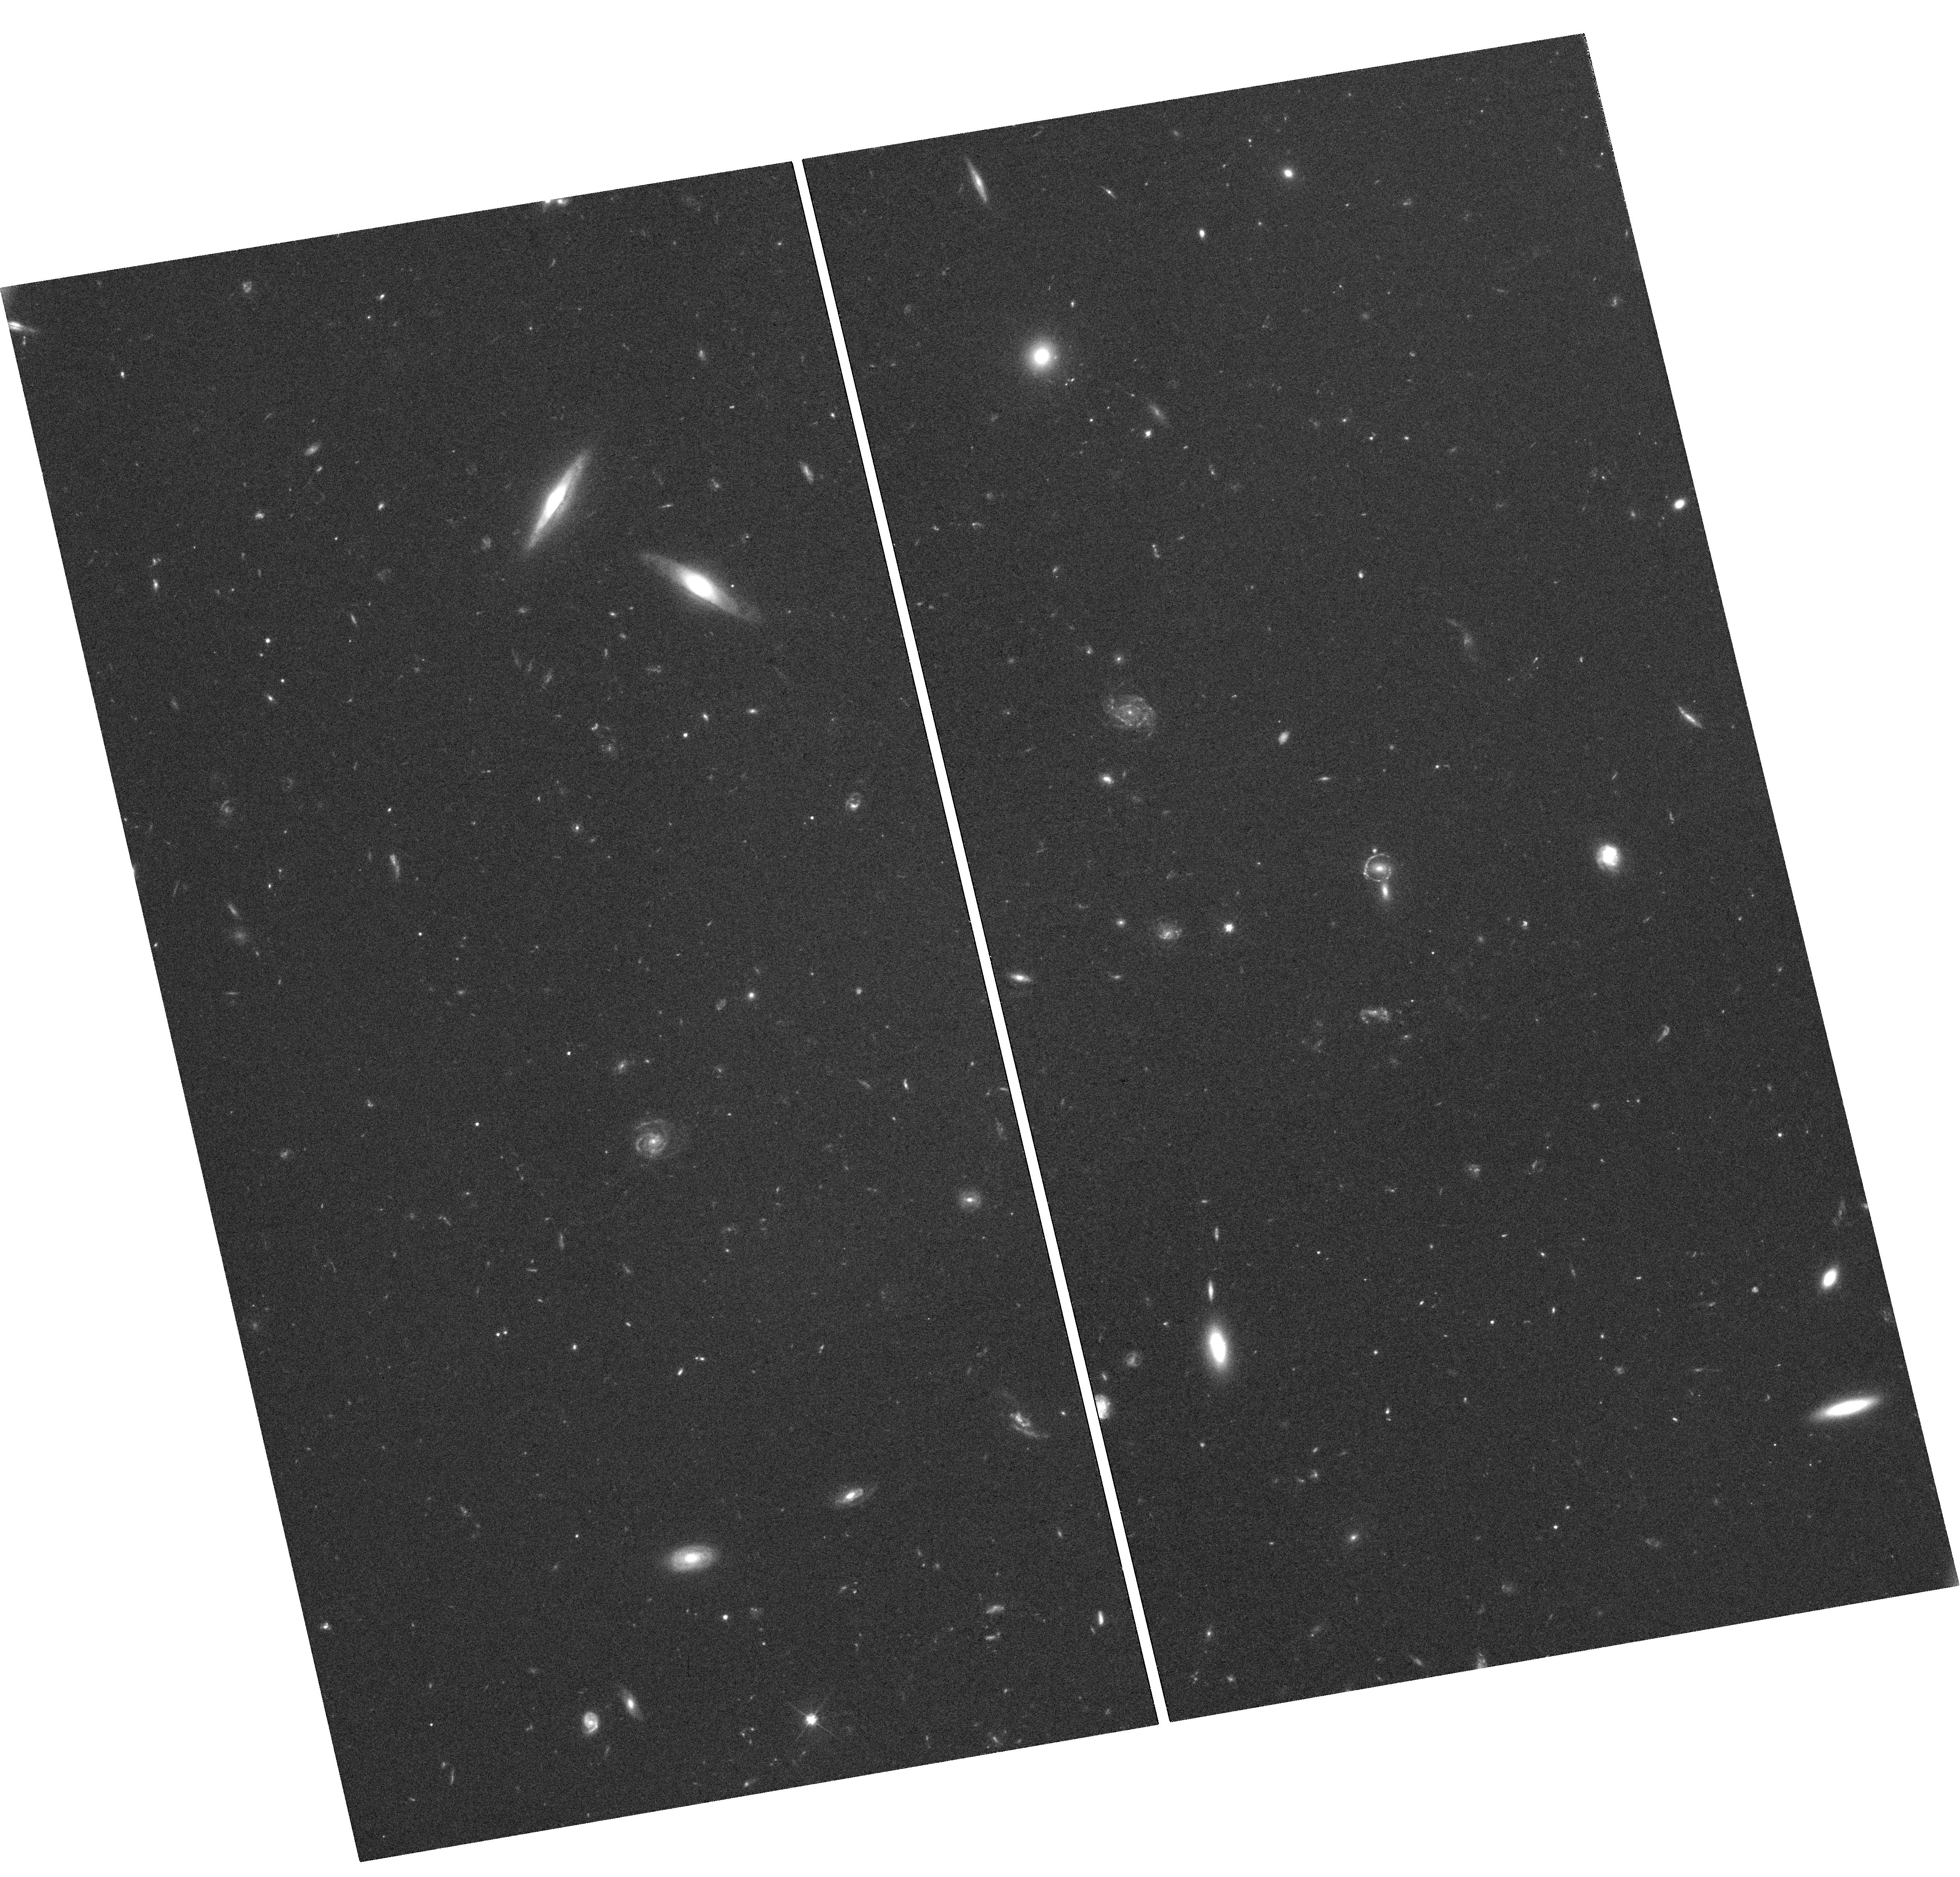
Target: SDSSJ0113+0250. Instrument: WFC3/UVIS. Filter: F606W. Exposure: 1.4 h. Observation ID: hst_15923_02_wfc3_uvis_f606w_ie5h02

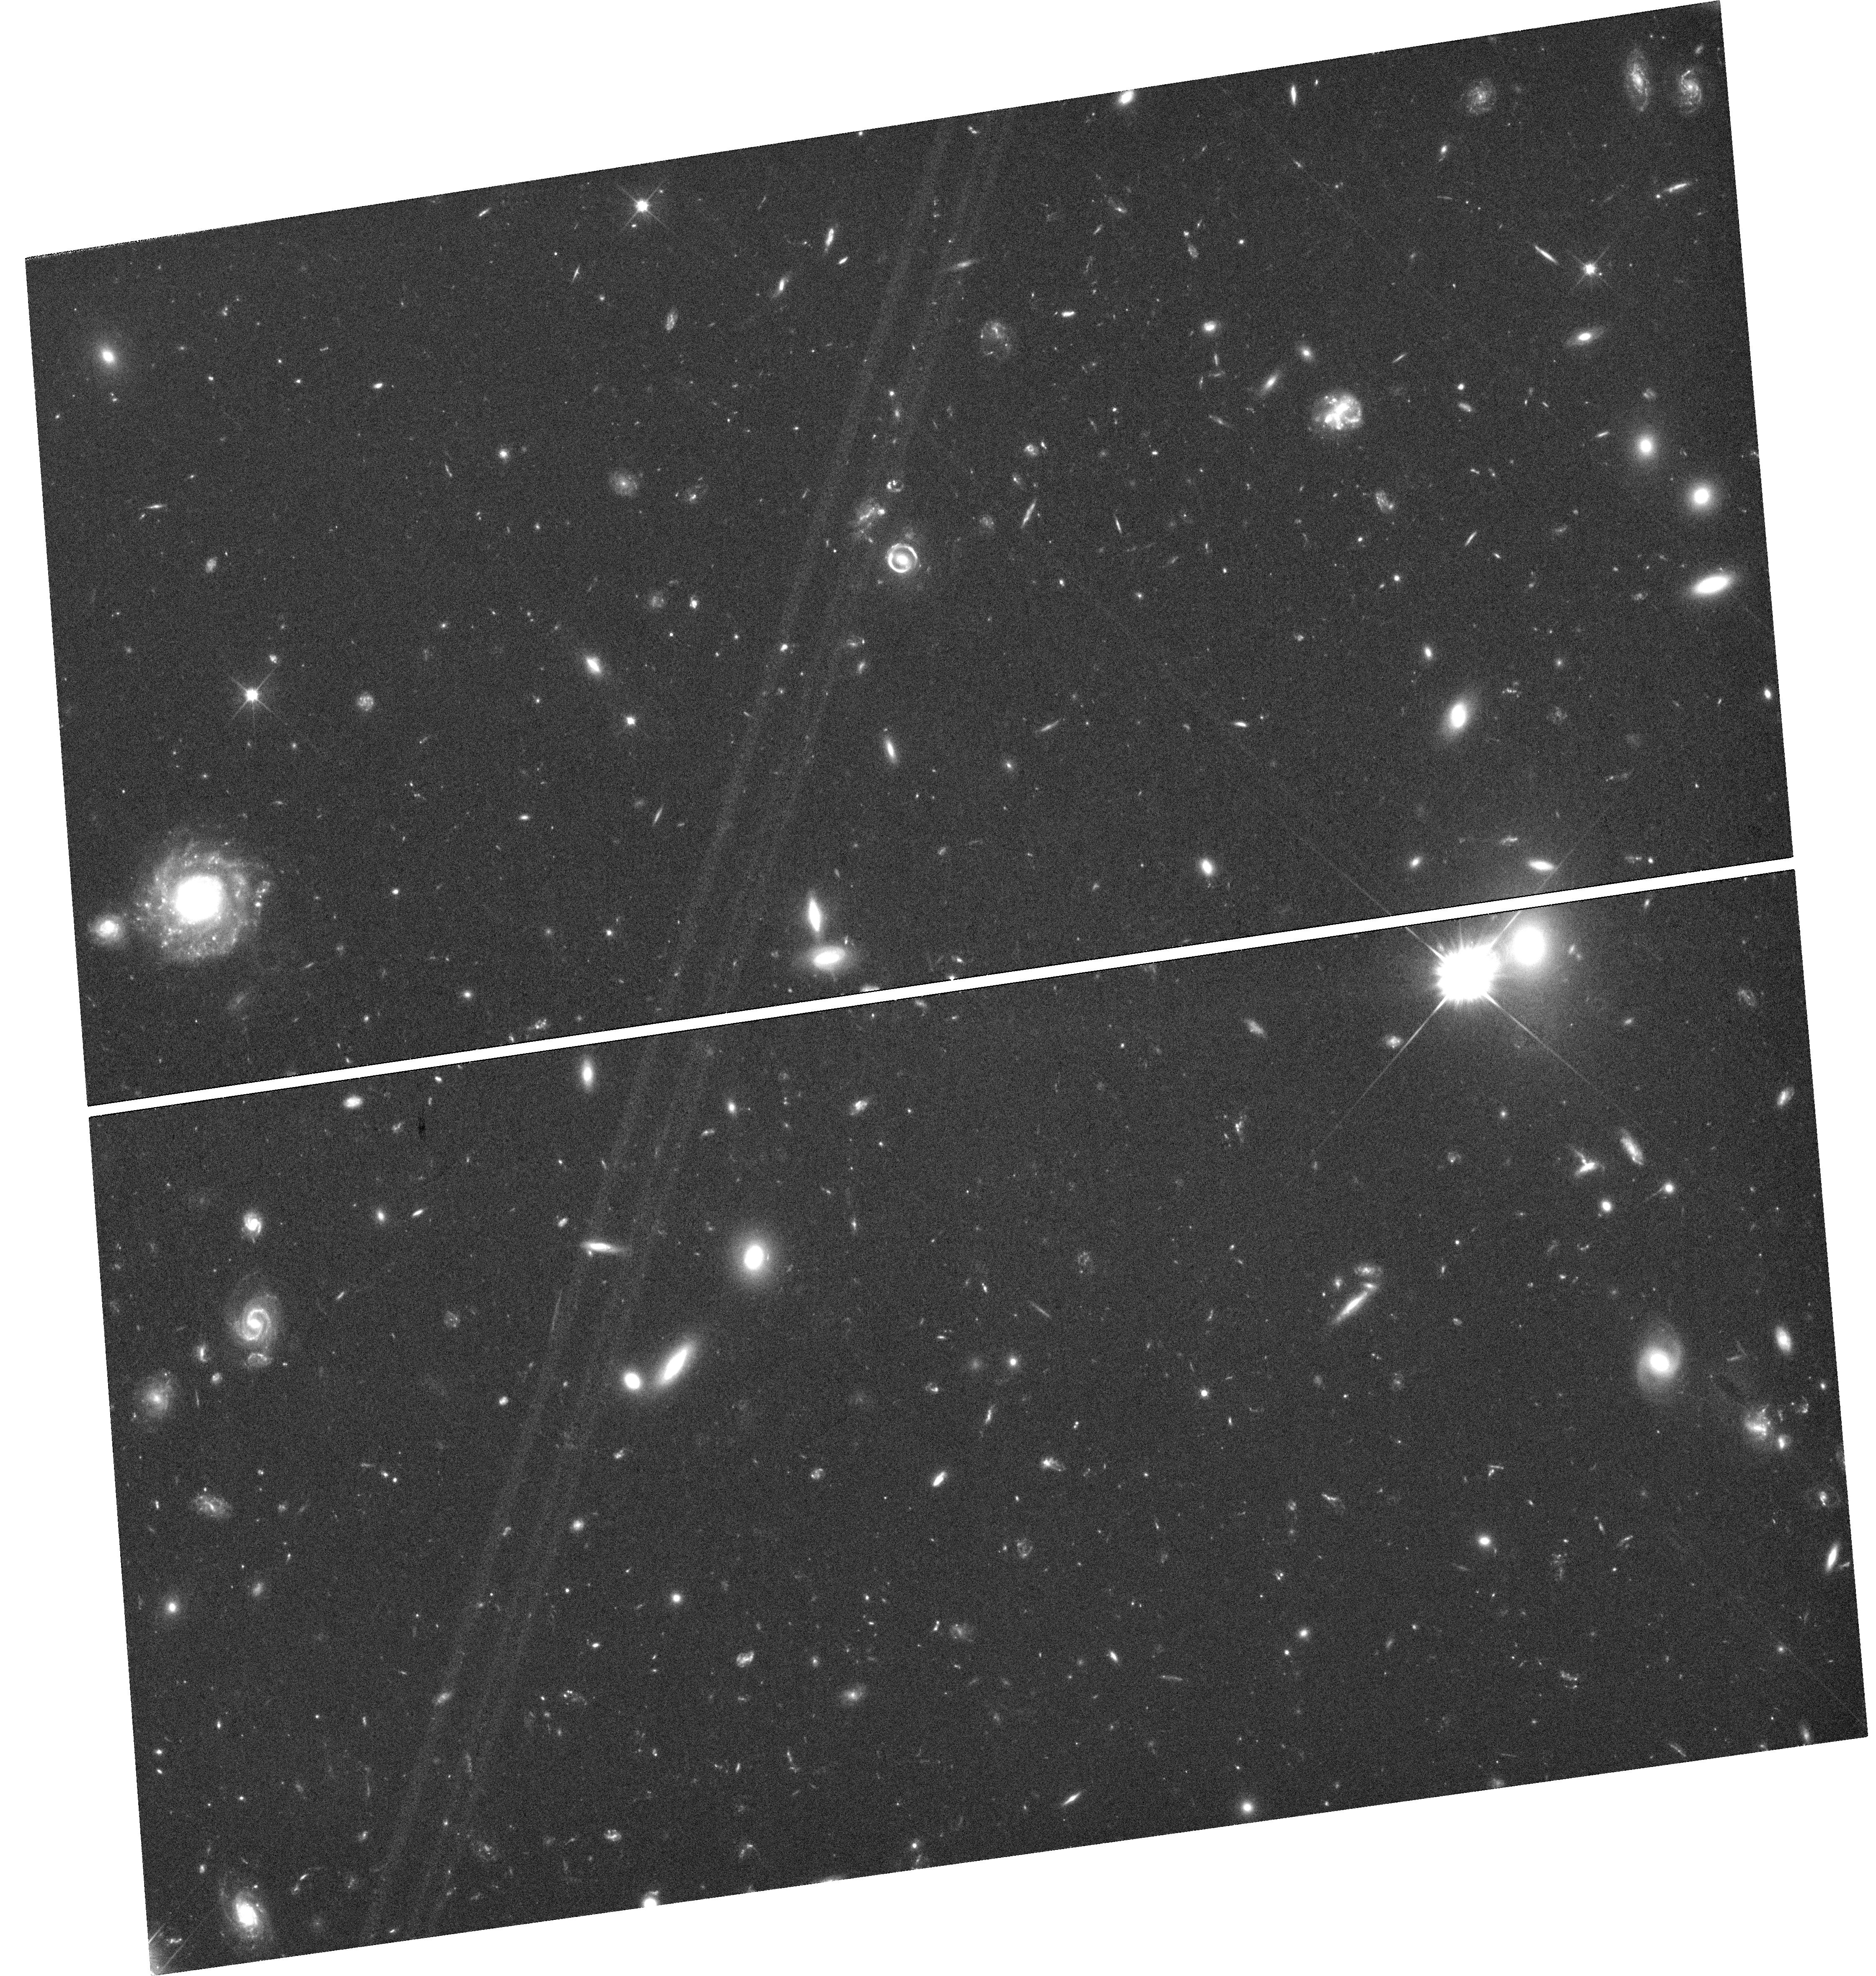
Target: SDSSJ1201+4743. Instrument: WFC3/UVIS. Filter: F606W. Exposure: 2.1 h. Observation ID: hst_15923_09_wfc3_uvis_f606w_ie5h09

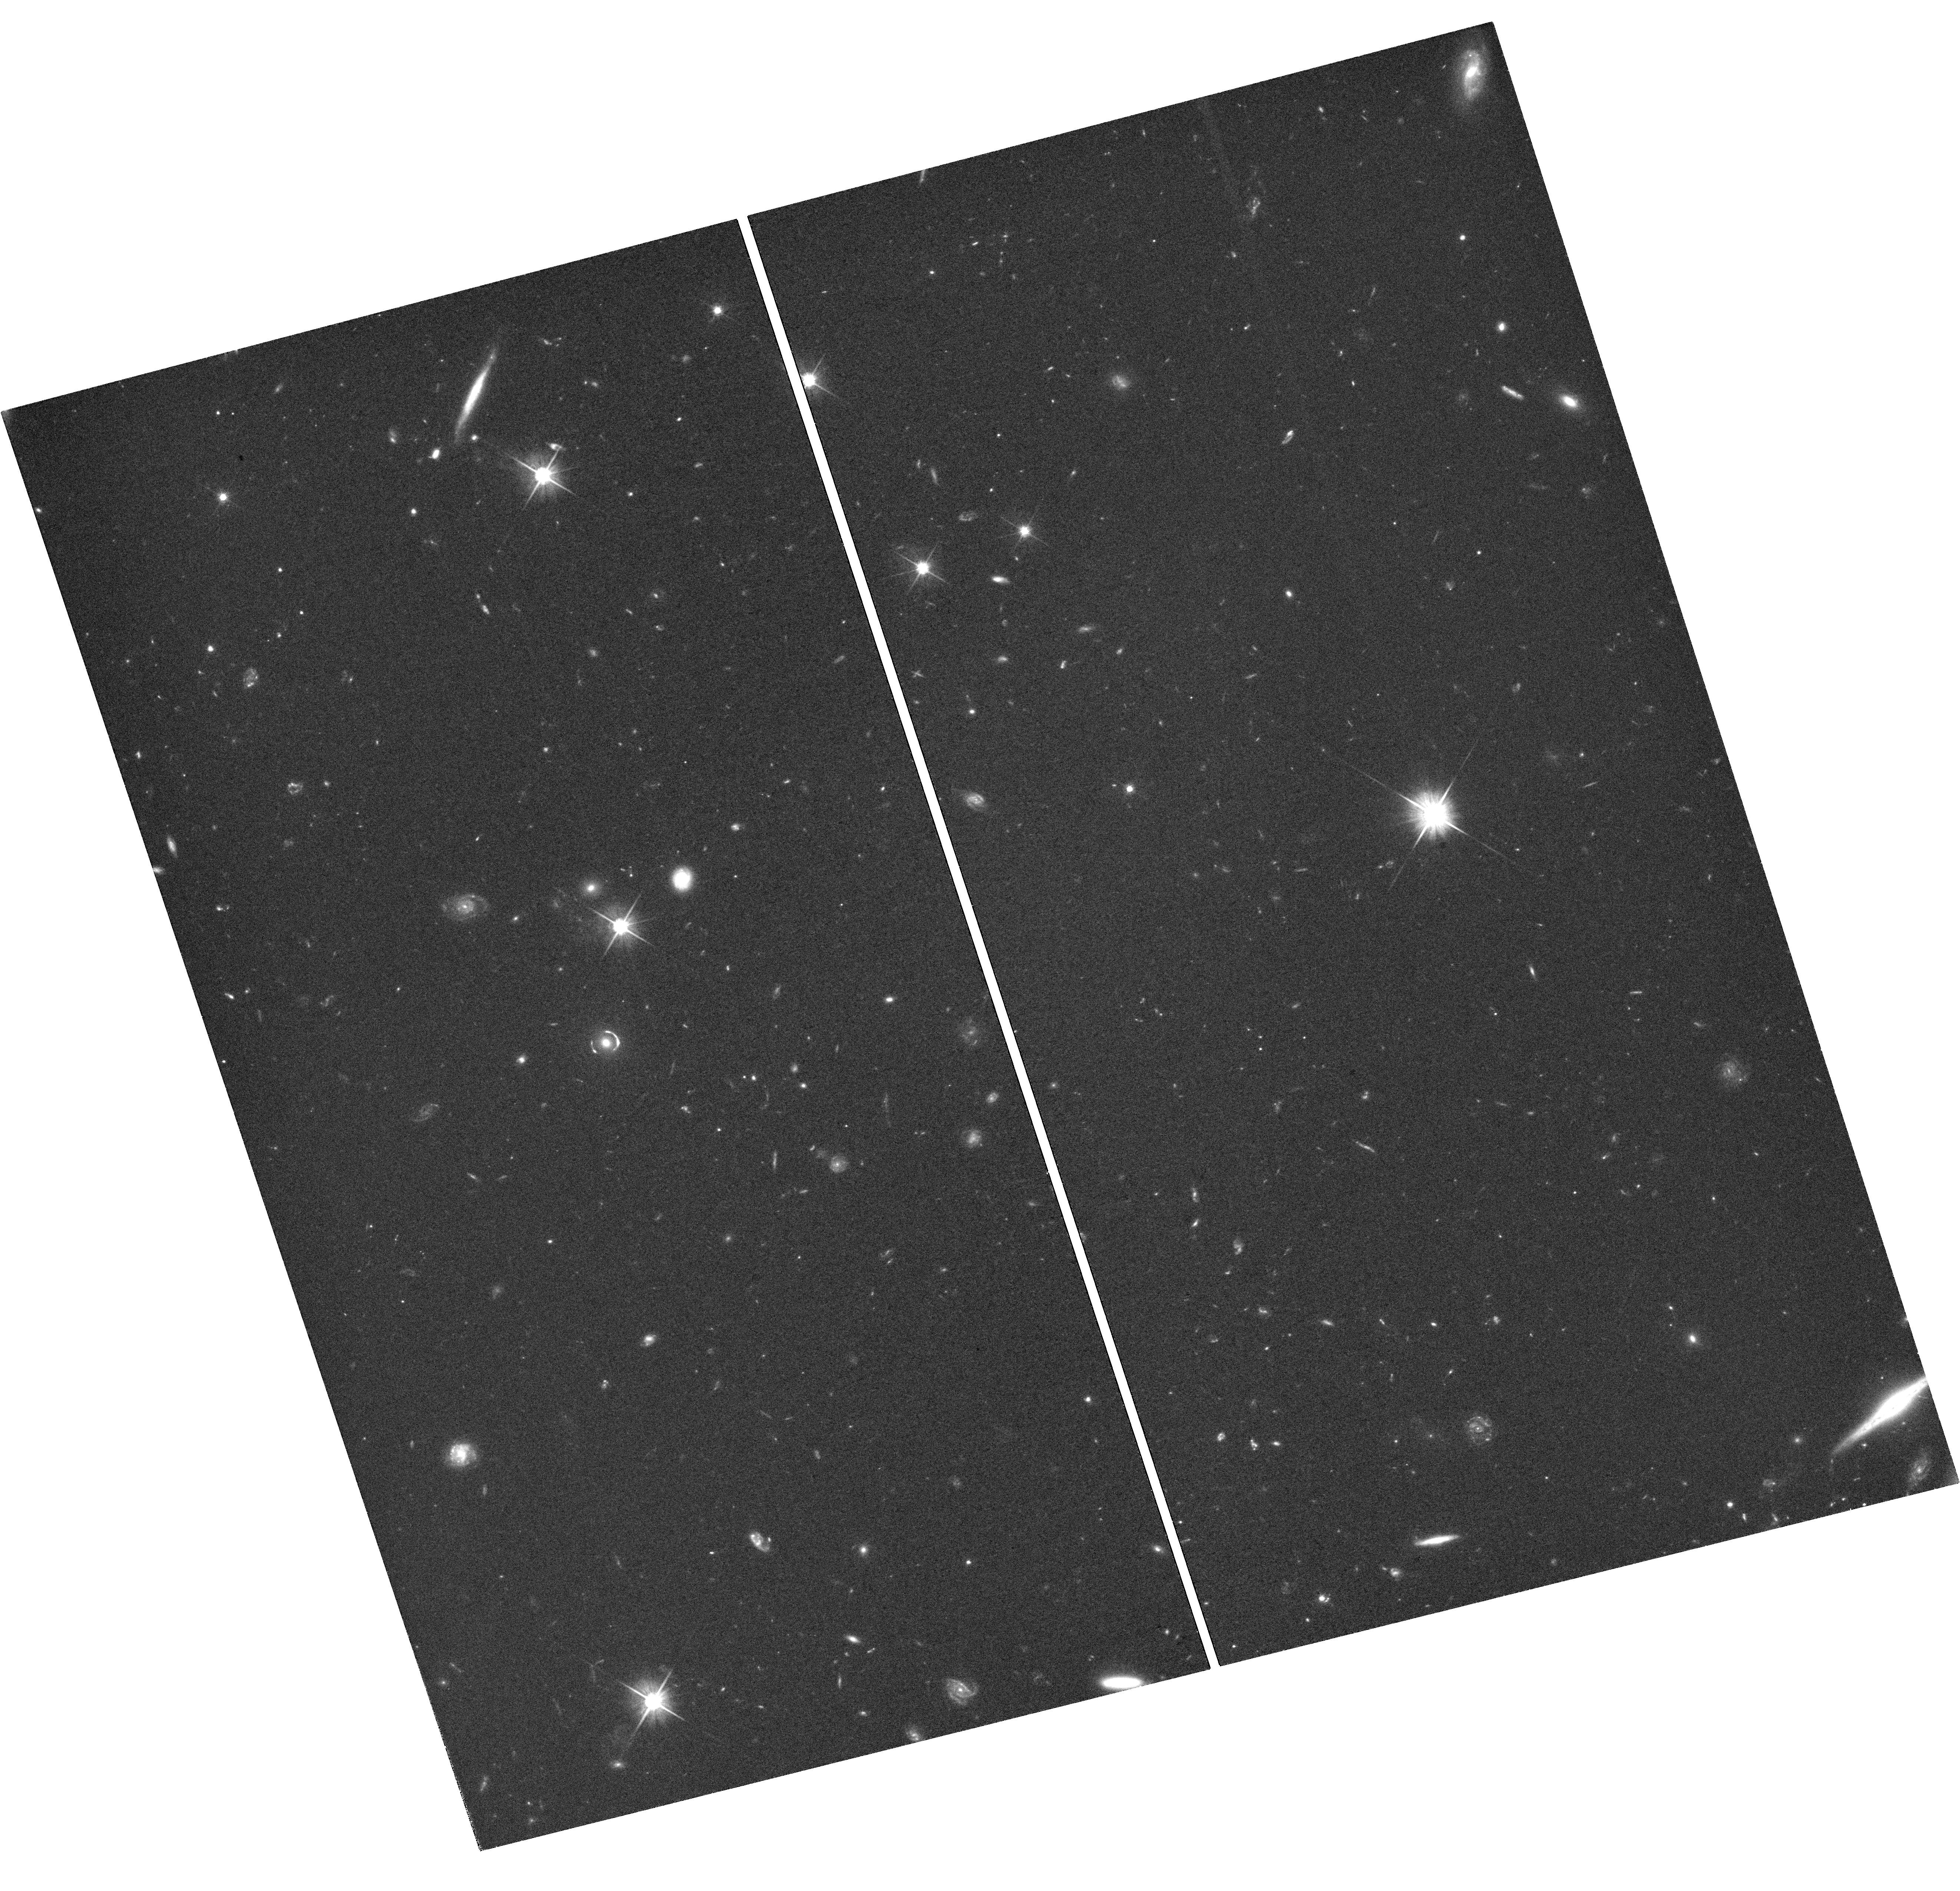
Target: SDSSJ0029+2544. Instrument: WFC3/UVIS. Filter: F606W. Exposure: 1.4 h. Observation ID: hst_15923_01_wfc3_uvis_f606w_ie5h01

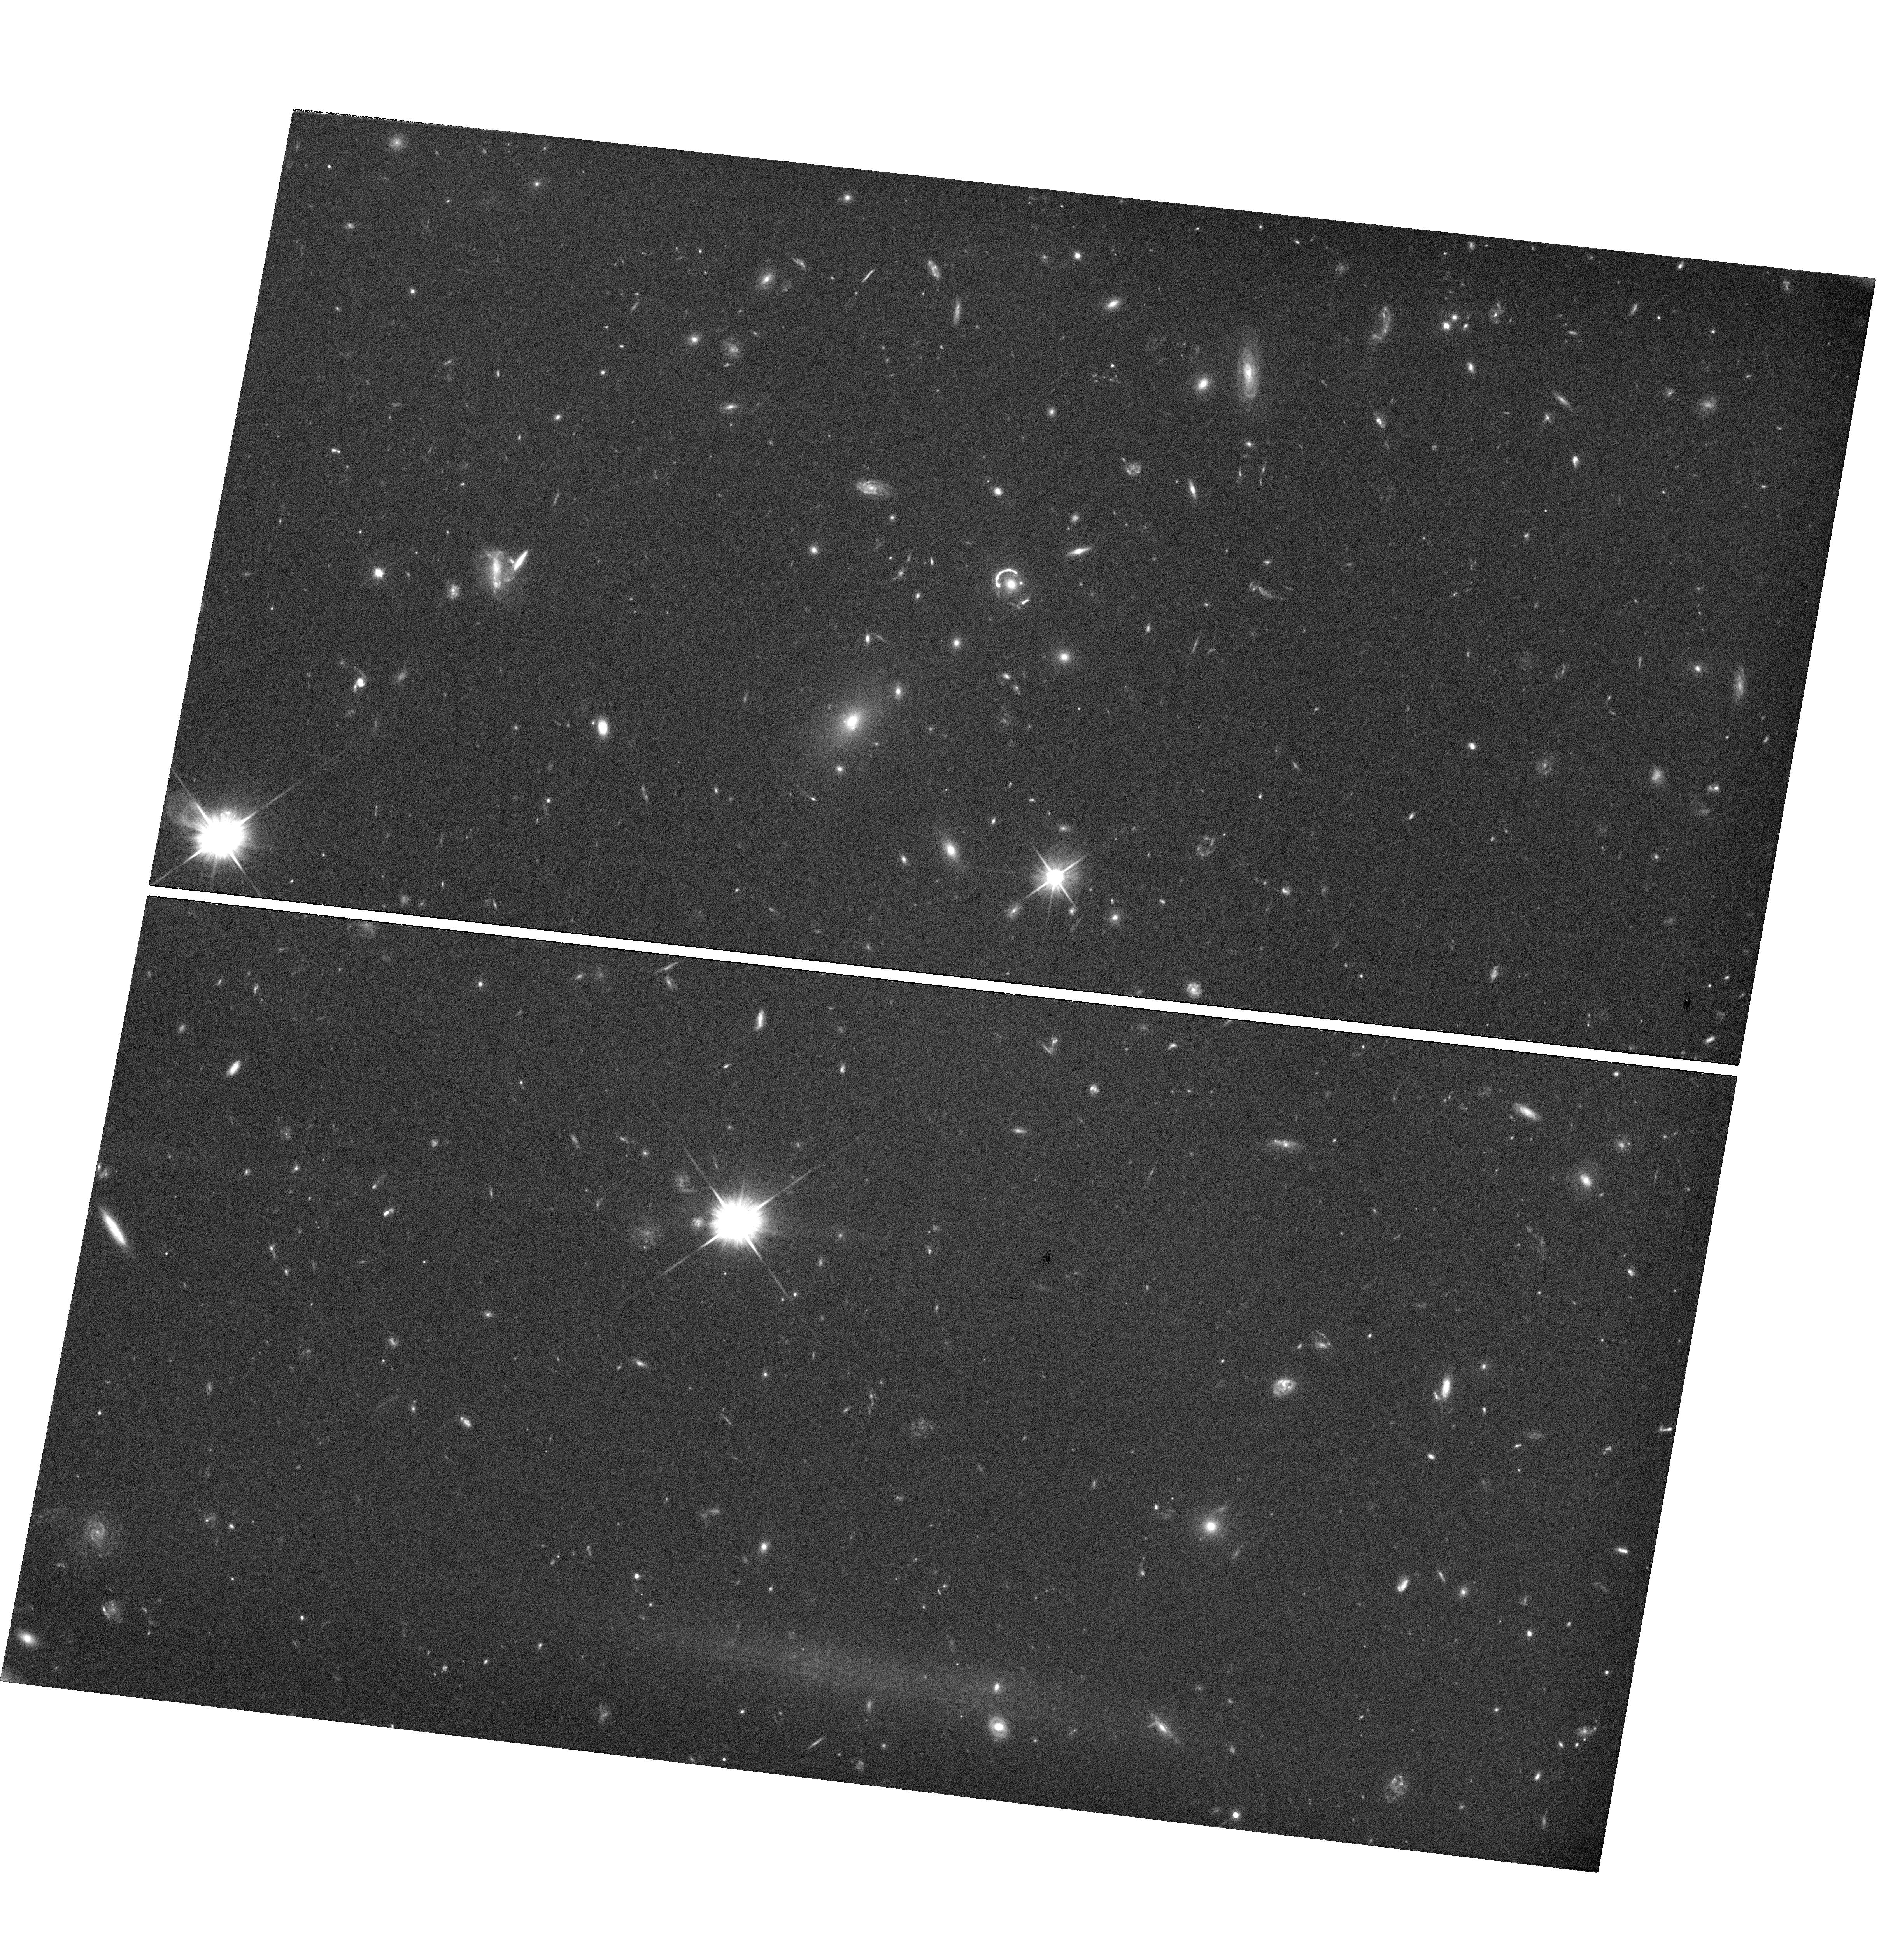
Target: SDSSJ0918+5104. Instrument: WFC3/UVIS. Filter: F606W. Exposure: 2.2 h. Observation ID: hst_15923_07_wfc3_uvis_f606w_ie5h07

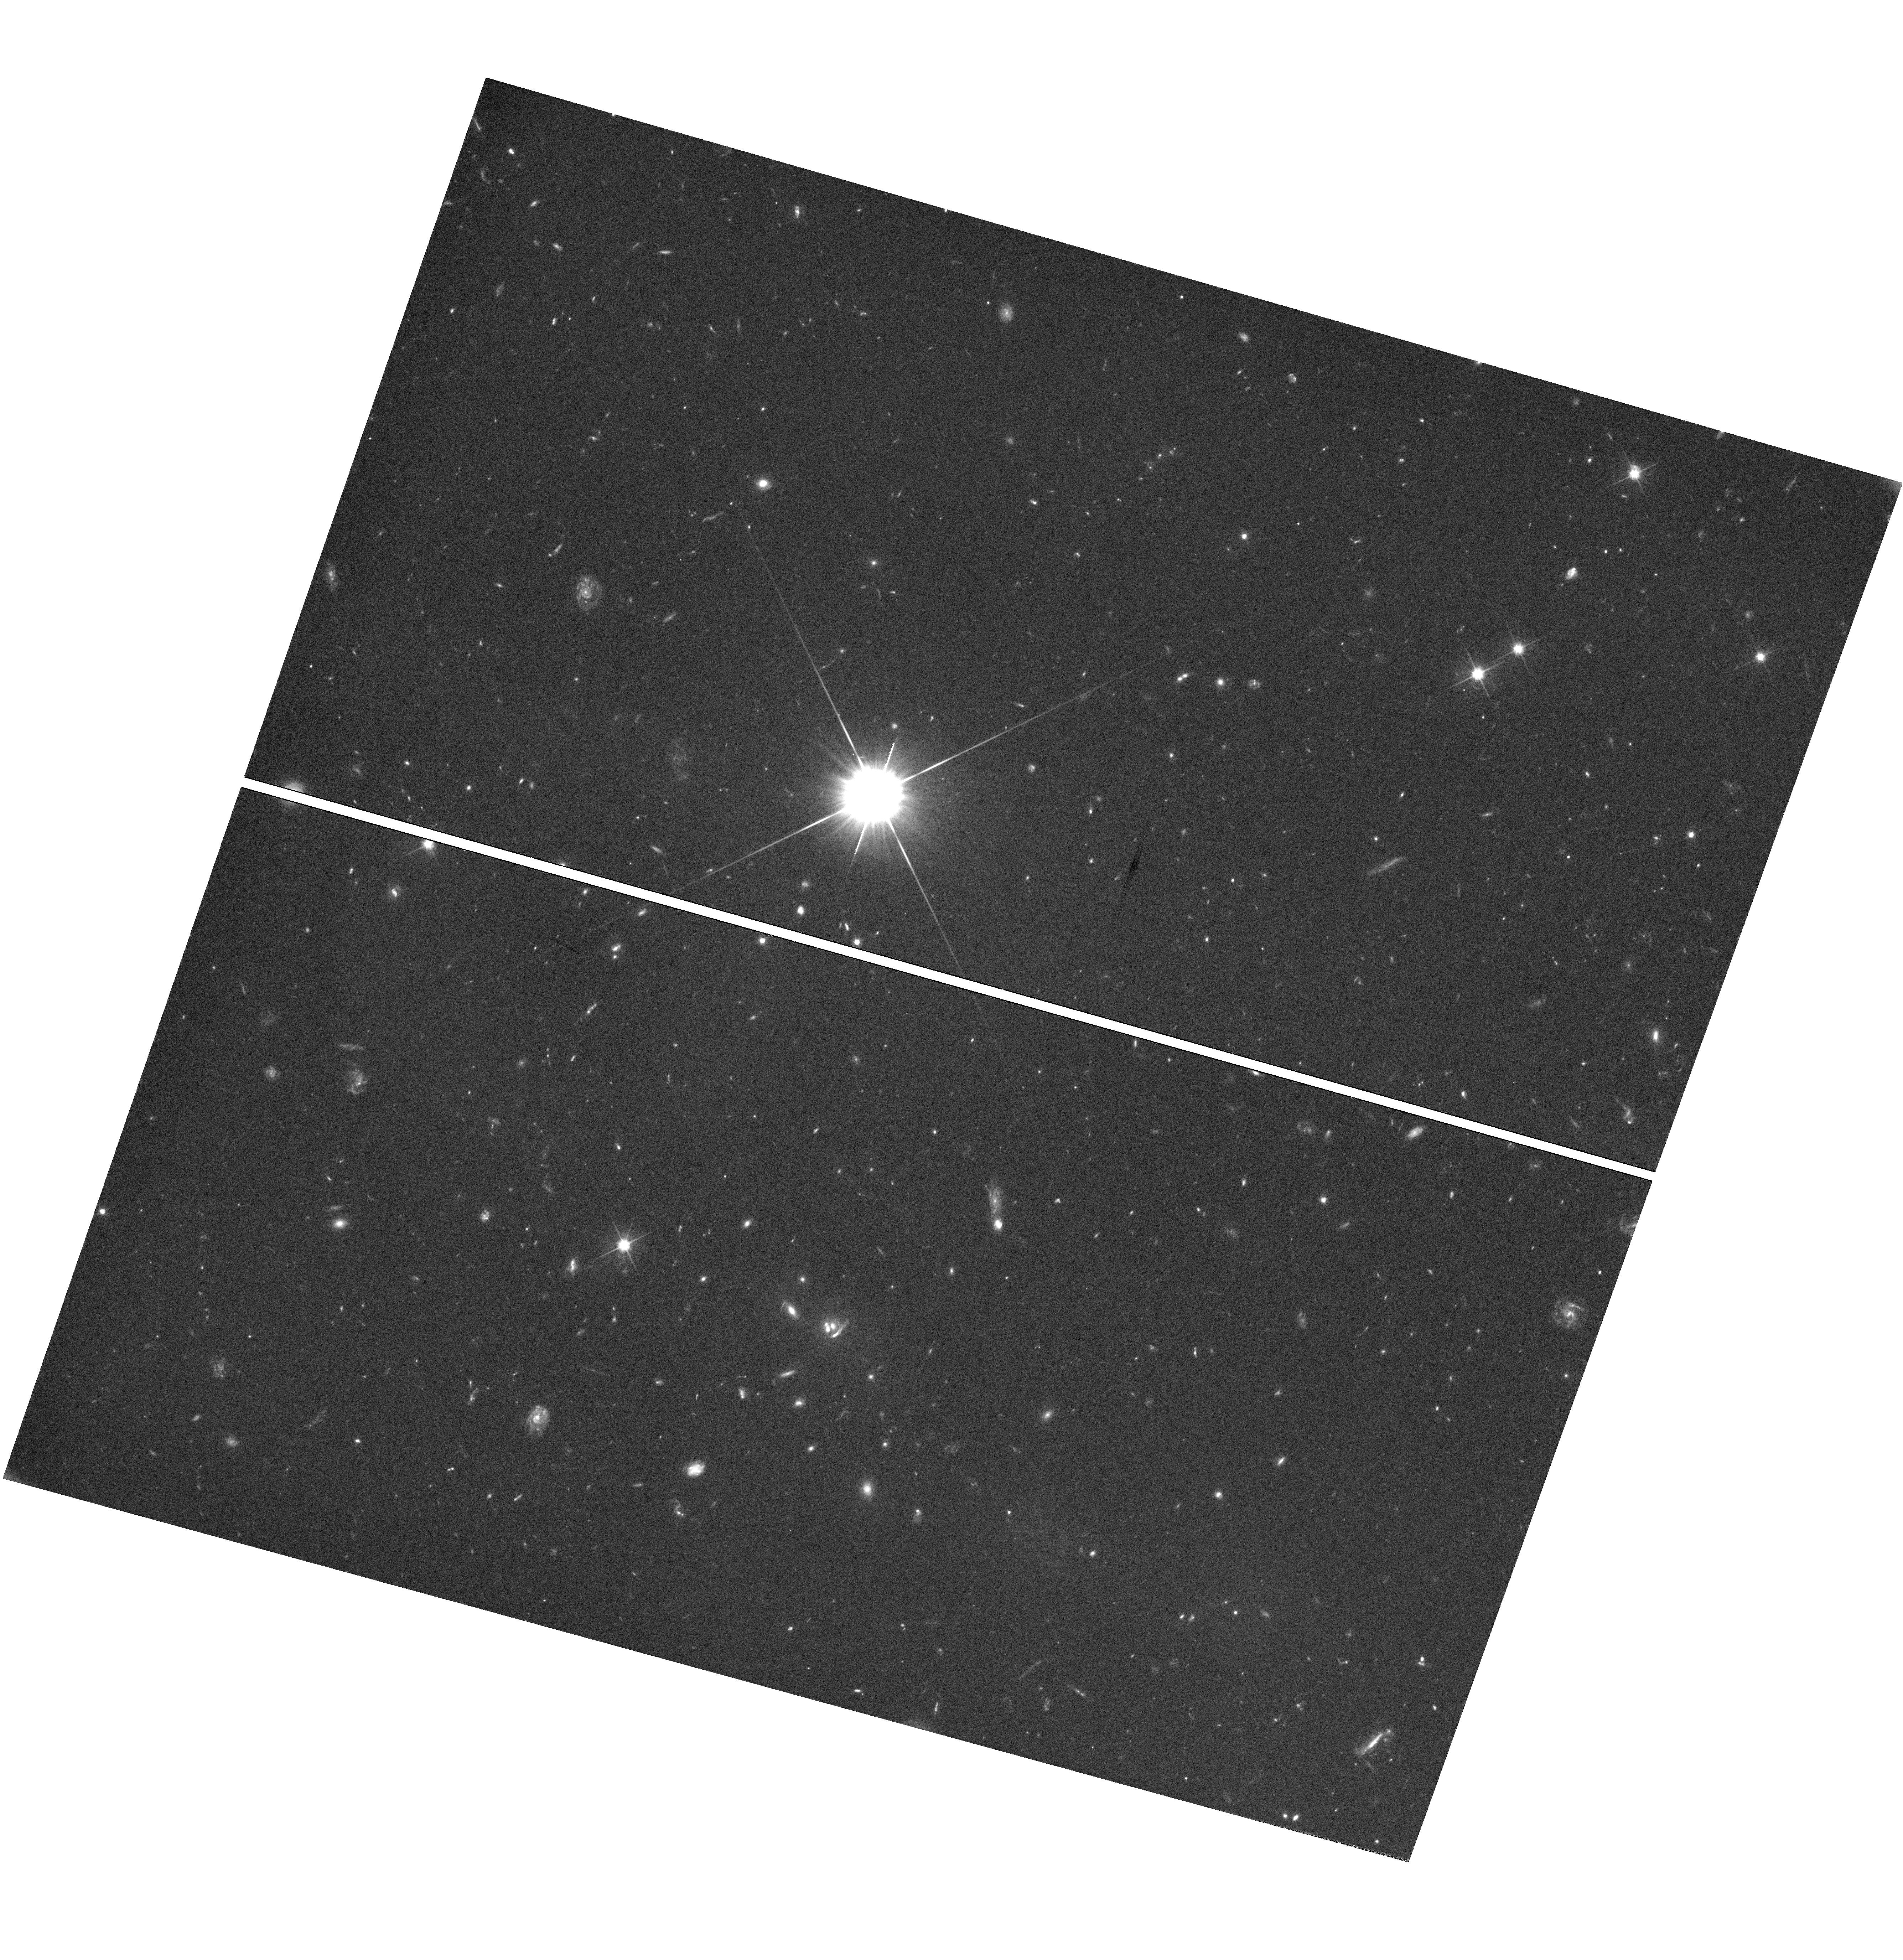
Target: SDSSJ0918+4518. Instrument: WFC3/UVIS. Filter: F606W. Exposure: 1.4 h. Observation ID: hst_15923_06_wfc3_uvis_f606w_ie5h06

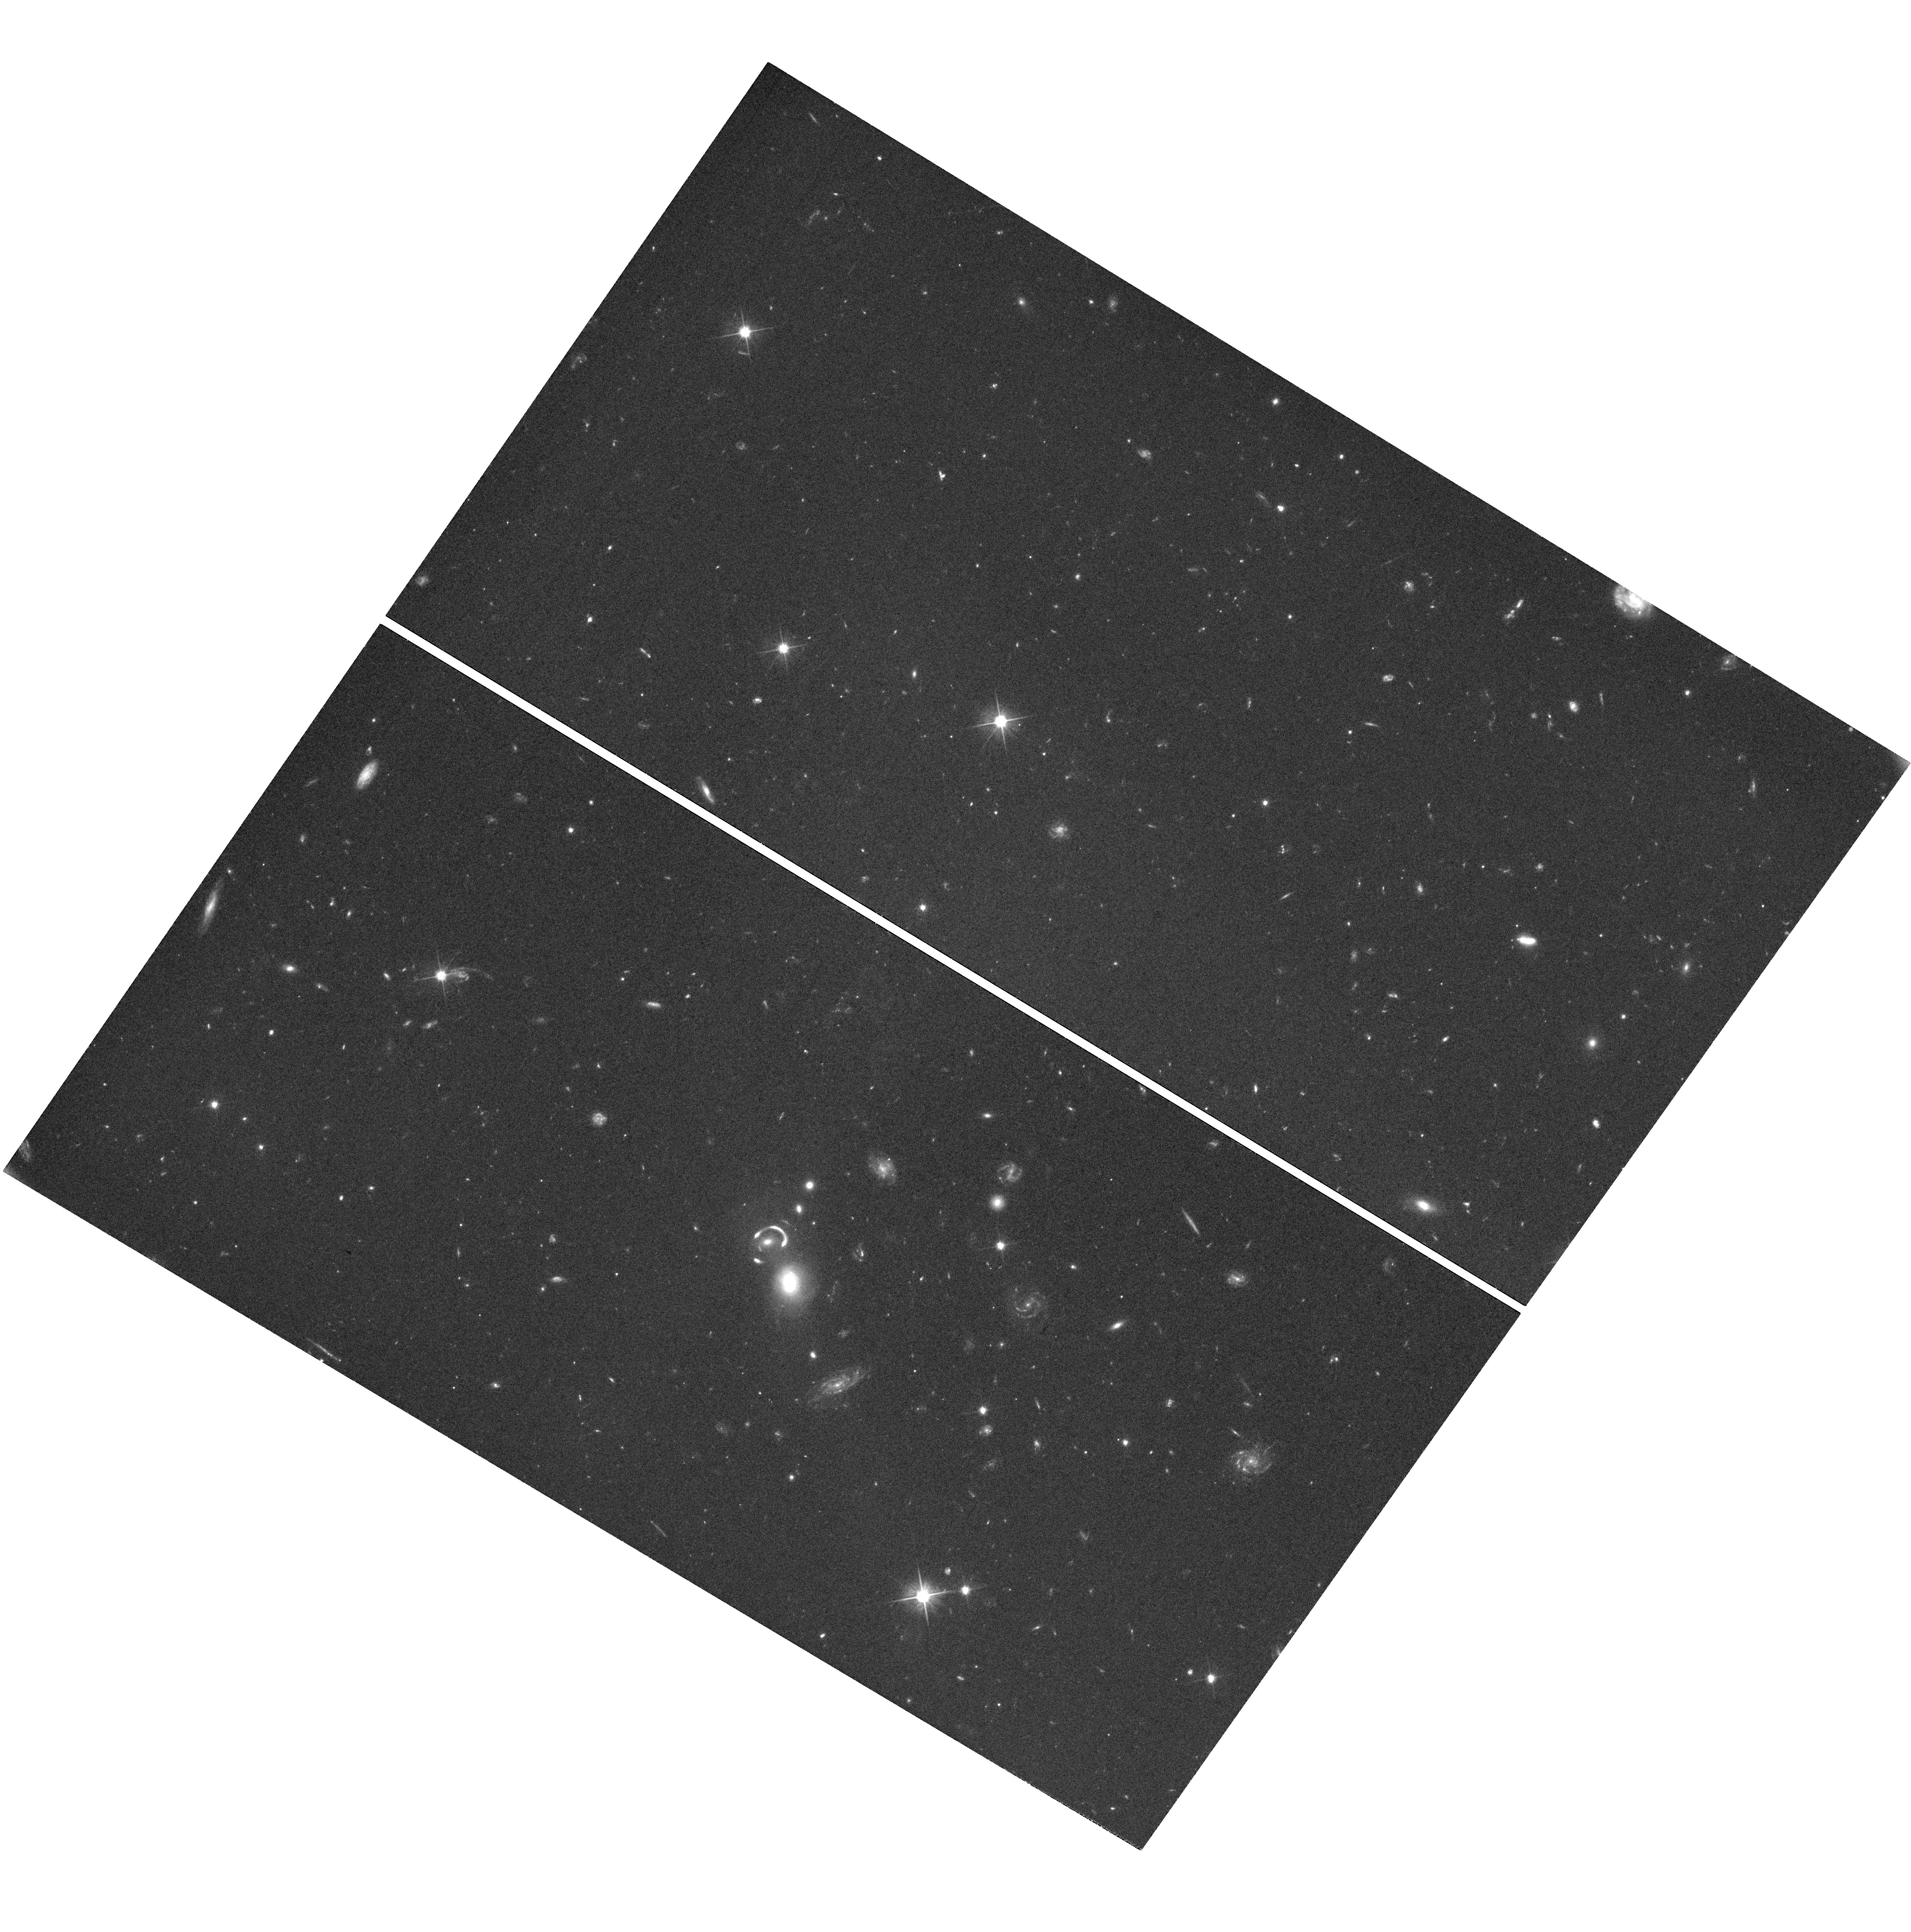
Target: SDSSJ0755+3445. Instrument: WFC3/UVIS. Filter: F606W. Exposure: 2.1 h. Observation ID: hst_15923_05_wfc3_uvis_f606w_ie5h05

Gravitational lensing by field halos: a clean test of dark matter models (PI: Vegetti, Simona)

The Cold Dark Matter (CDM) model for galaxy formation is currently the most successful at reproducing a large variety of observations, but it remains largely untested in the non-linear sub-galactic regime. A clear prediction of this model is that a significant number of low-mass halos should populate any line-of-sight. As most of these objects are expected to be completely dark, strong gravitational lensing provides a unique channel to detect them and determine the properties of dark matter by constraining the halo-mass function at the low-mass end. However, the available data for known gravitational lens systems currently lack the sensitivity to probe the halo mass function at the regime where different dark models significantly differ. This proposal requests 27 orbits to re-observe a carefully selected sample of 11 highly magnified gravitational arcs/rings. The high redshift (z ~ 2-3) of the uv-bright background galaxies will allow the dark matter distribution in the non-linear regime to be probed over a sizeable line-of-sight volume. A published analysis of the single-orbit imaging for these lenses does not detect any low mass halos. Given the expectation value is 1+/-1, this result is (just) consistent with CDM. However, given the low expectation value, further observations are required to test the robustness of this result. Simulations predict that 9+/-3 low-mass halos will be detected in the higher signal-to-noise ratio dataset requested here, for a CDM Universe. A null-detection from these new data will, therefore, rule out the CDM model for dark matter at more than the 3 sigma level.